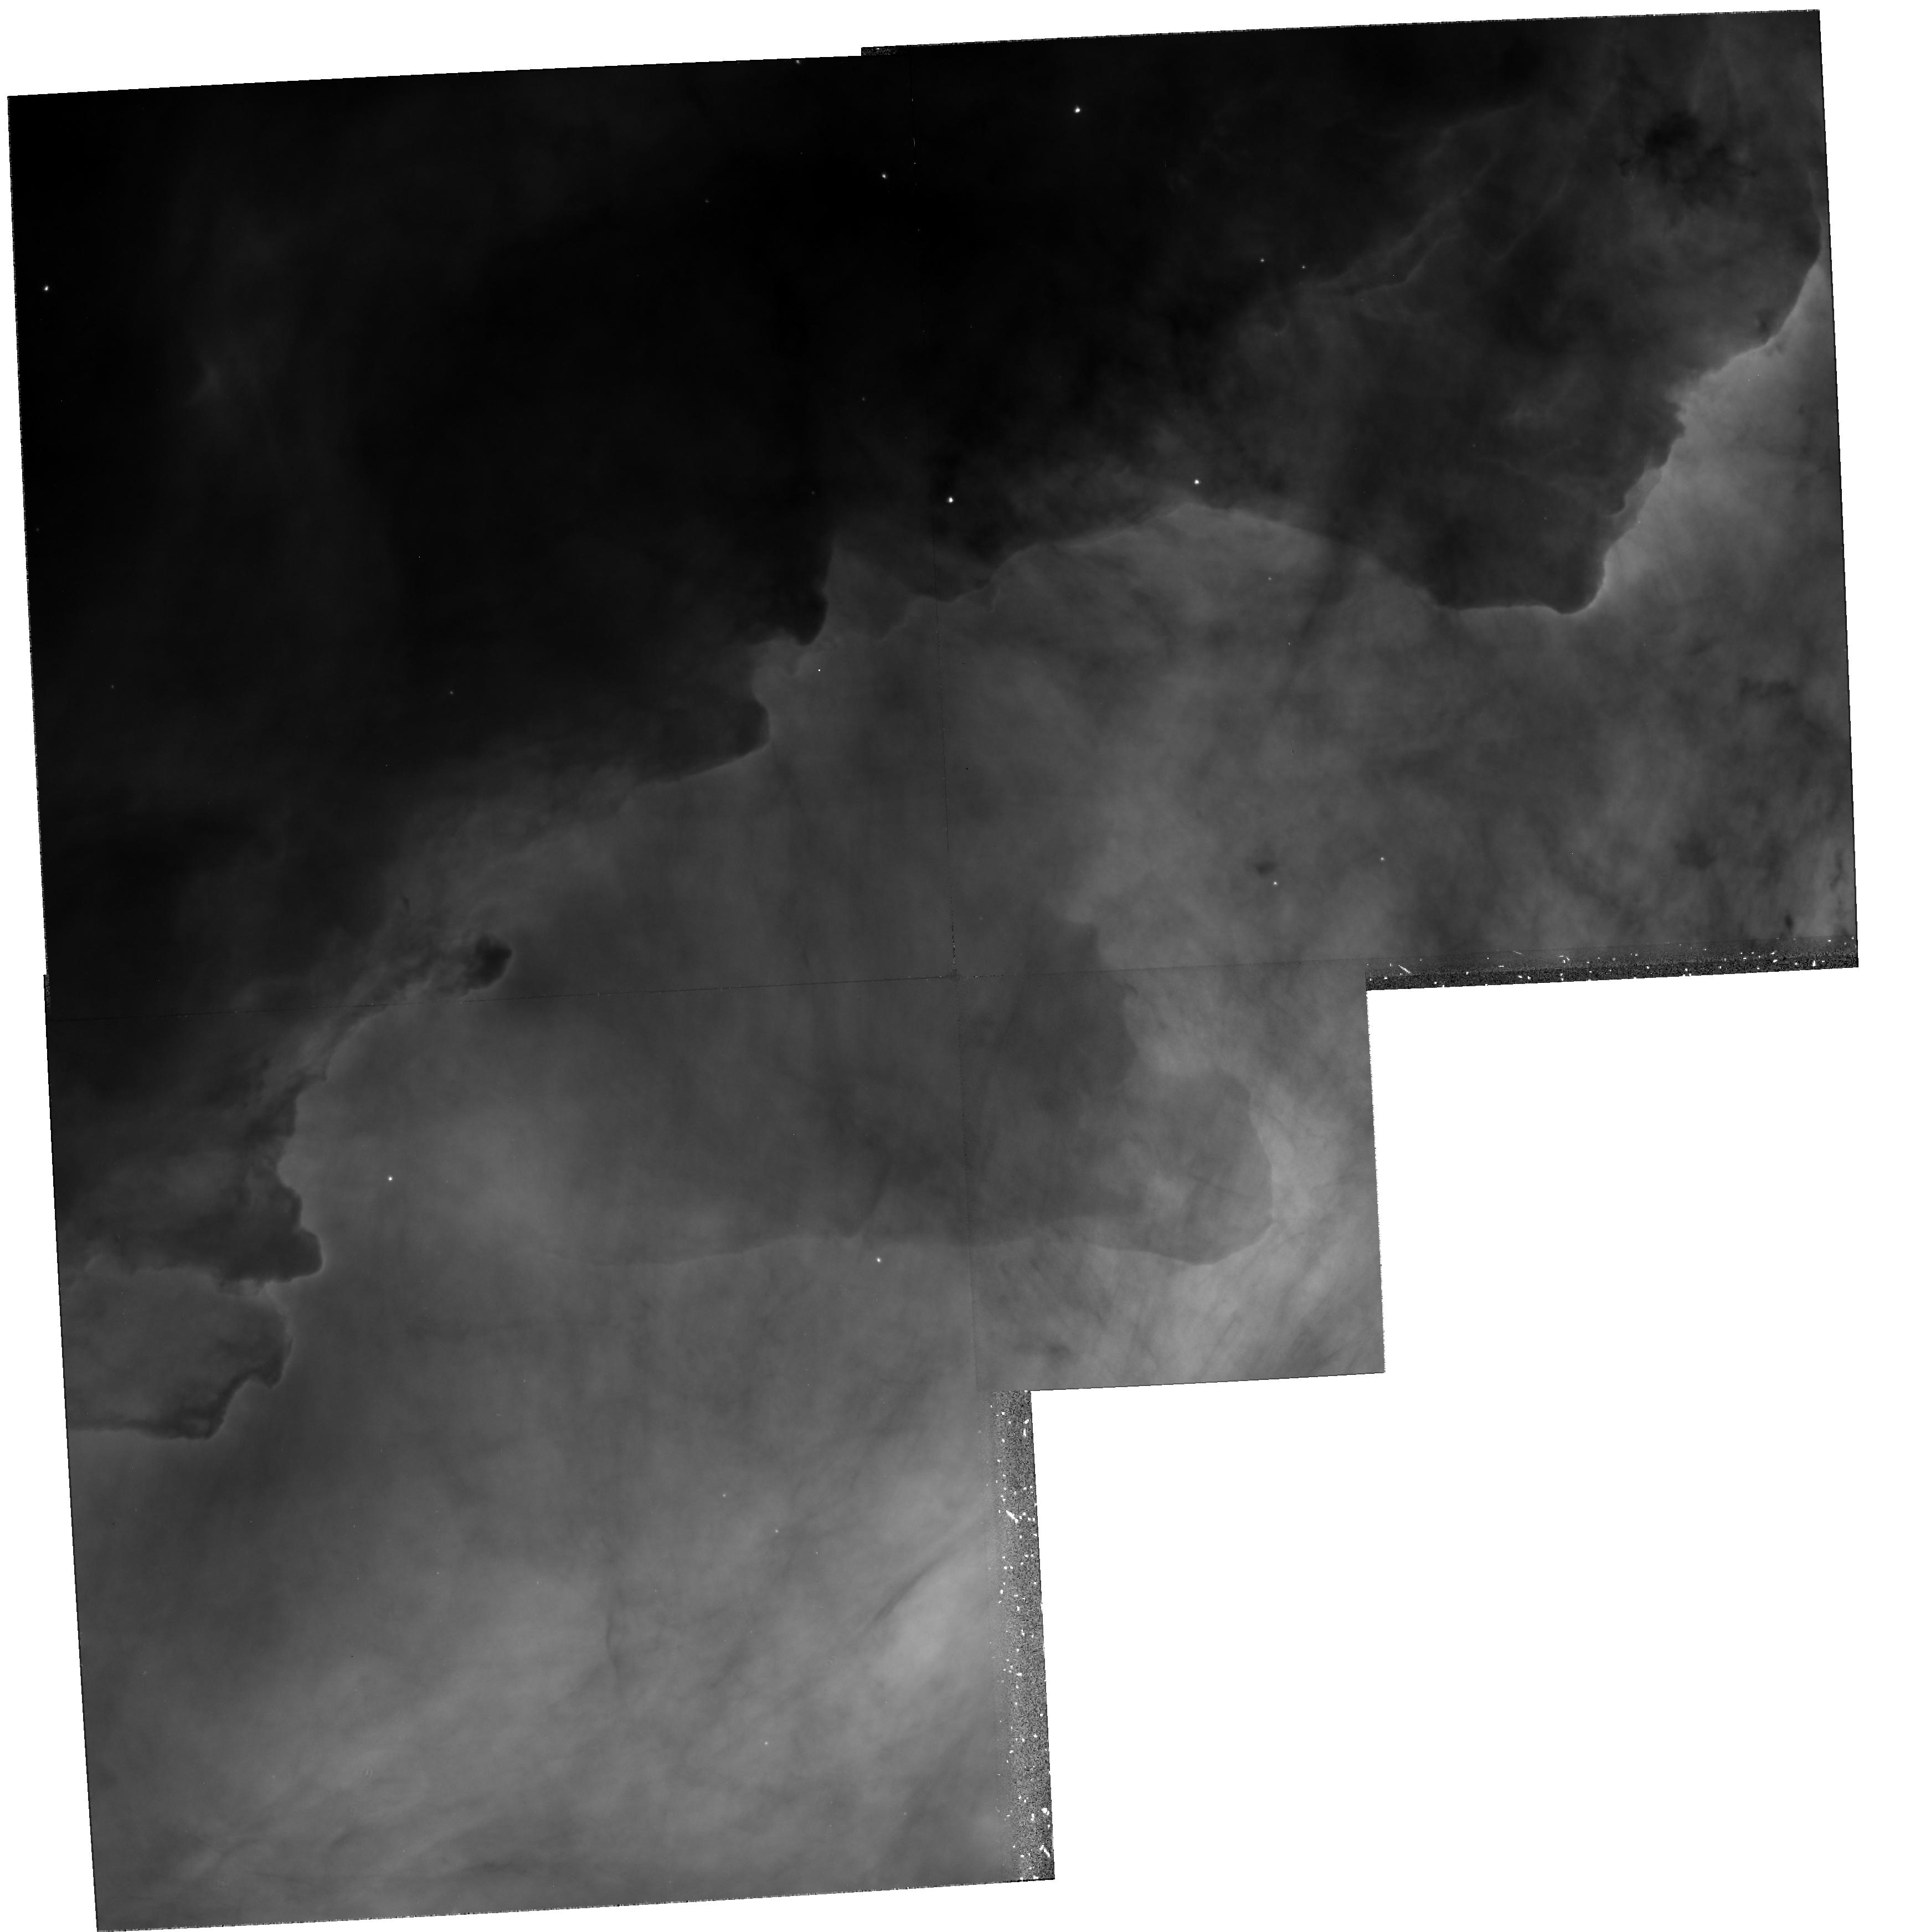
Target: M17
Instrument: WFPC2/PC
Filter: F656N
Exposure: 43 min
Observation ID: hst_6574_01_wfpc2_pc_f656n_u4xa01

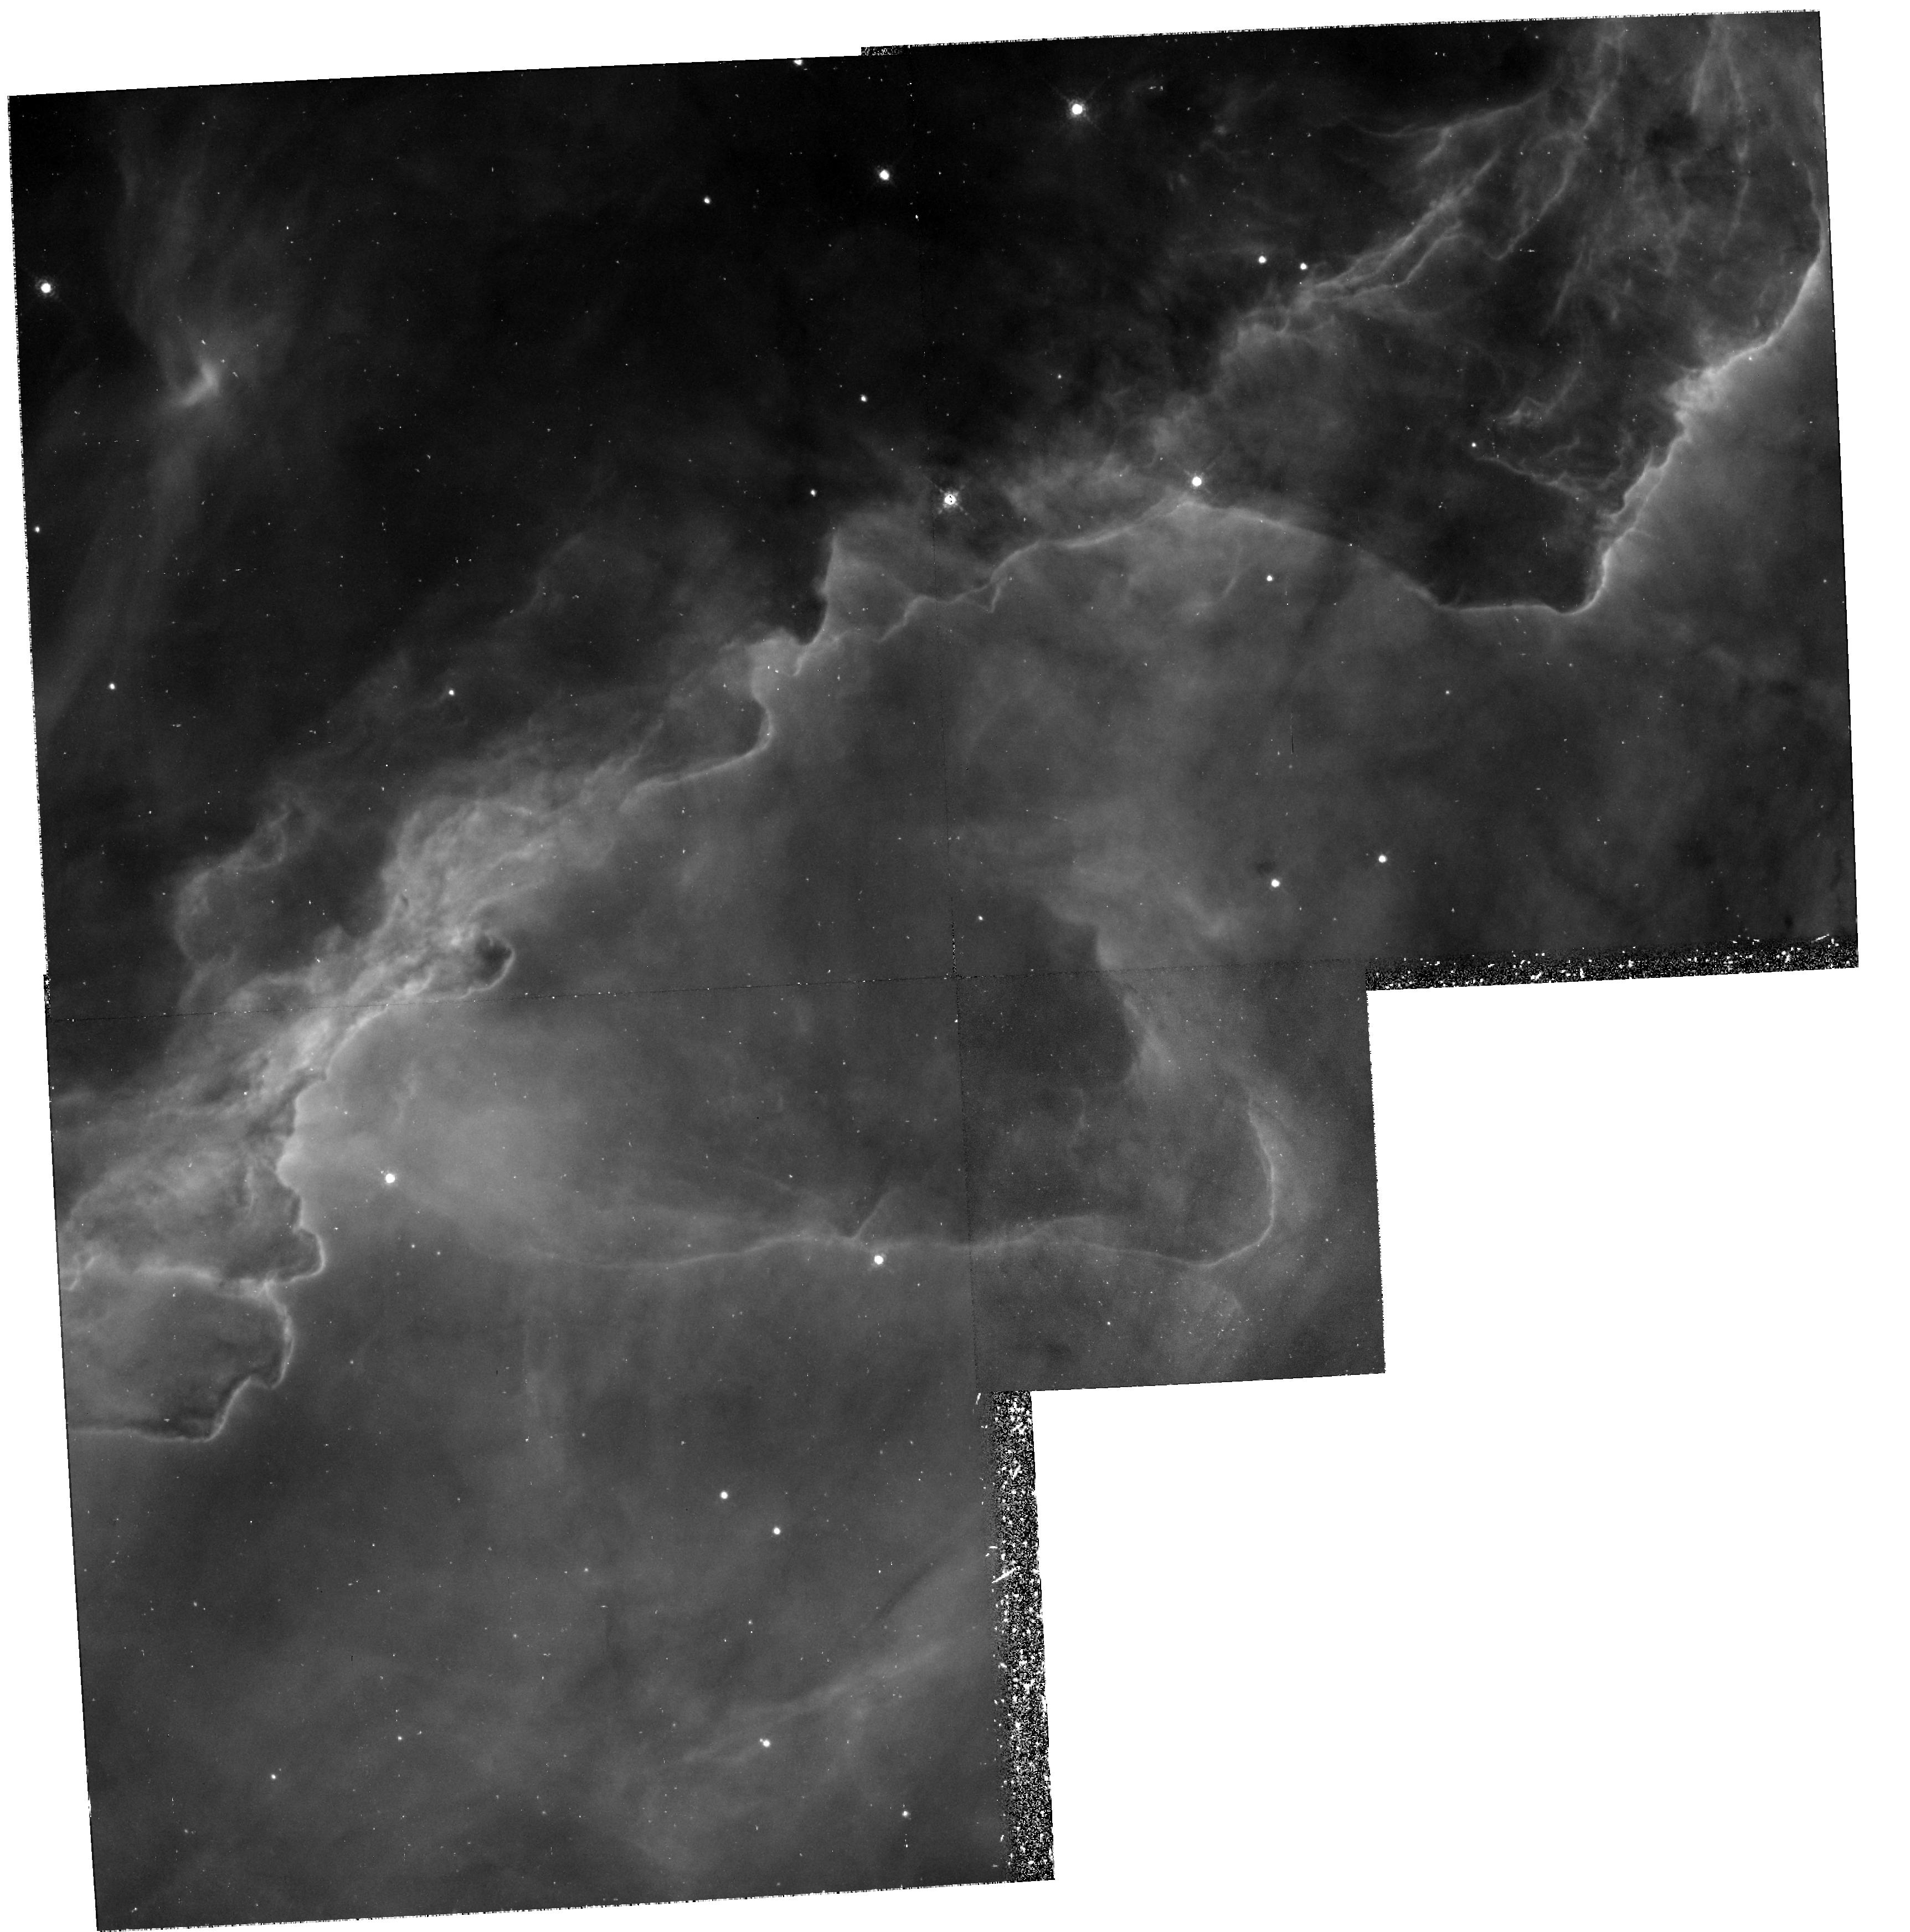
Target: M17
Instrument: WFPC2/PC
Filter: F673N
Exposure: 1.4 h
Observation ID: hst_6574_02_wfpc2_pc_f673n_u4xa02

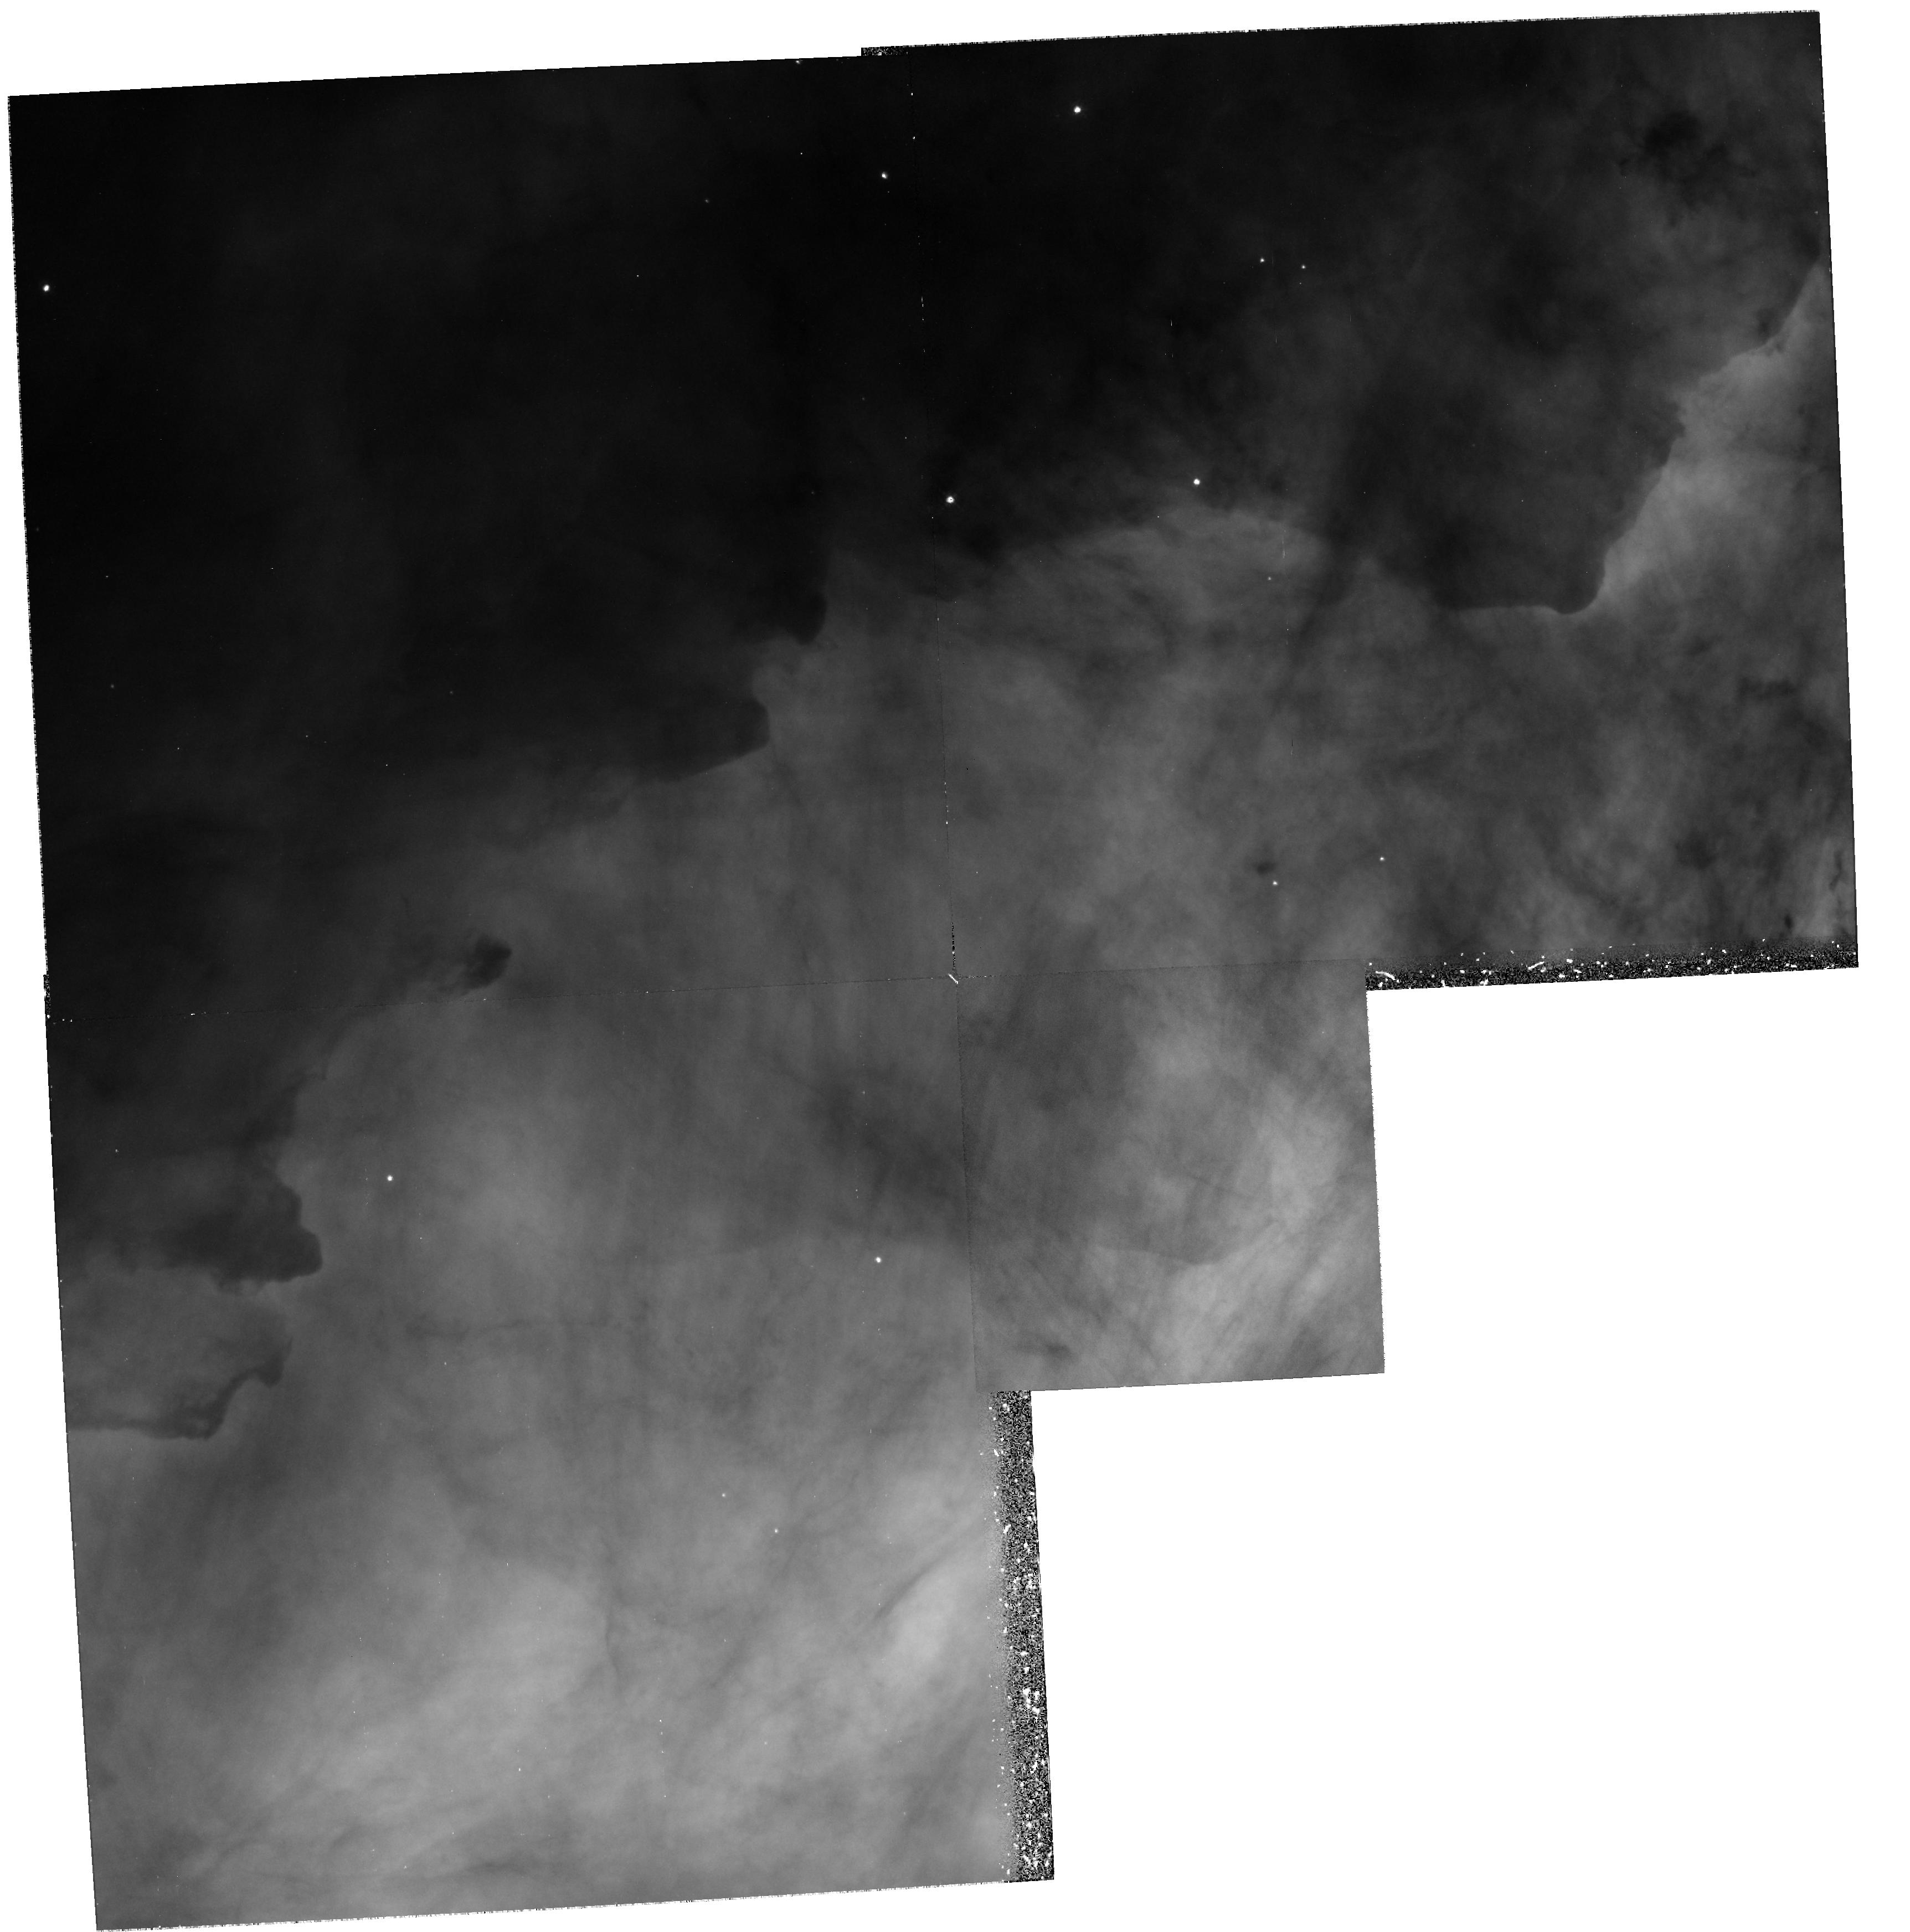
Target: M17
Instrument: WFPC2/PC
Filter: F502N
Exposure: 1.2 h
Observation ID: hst_6574_01_wfpc2_pc_f502n_u4xa01

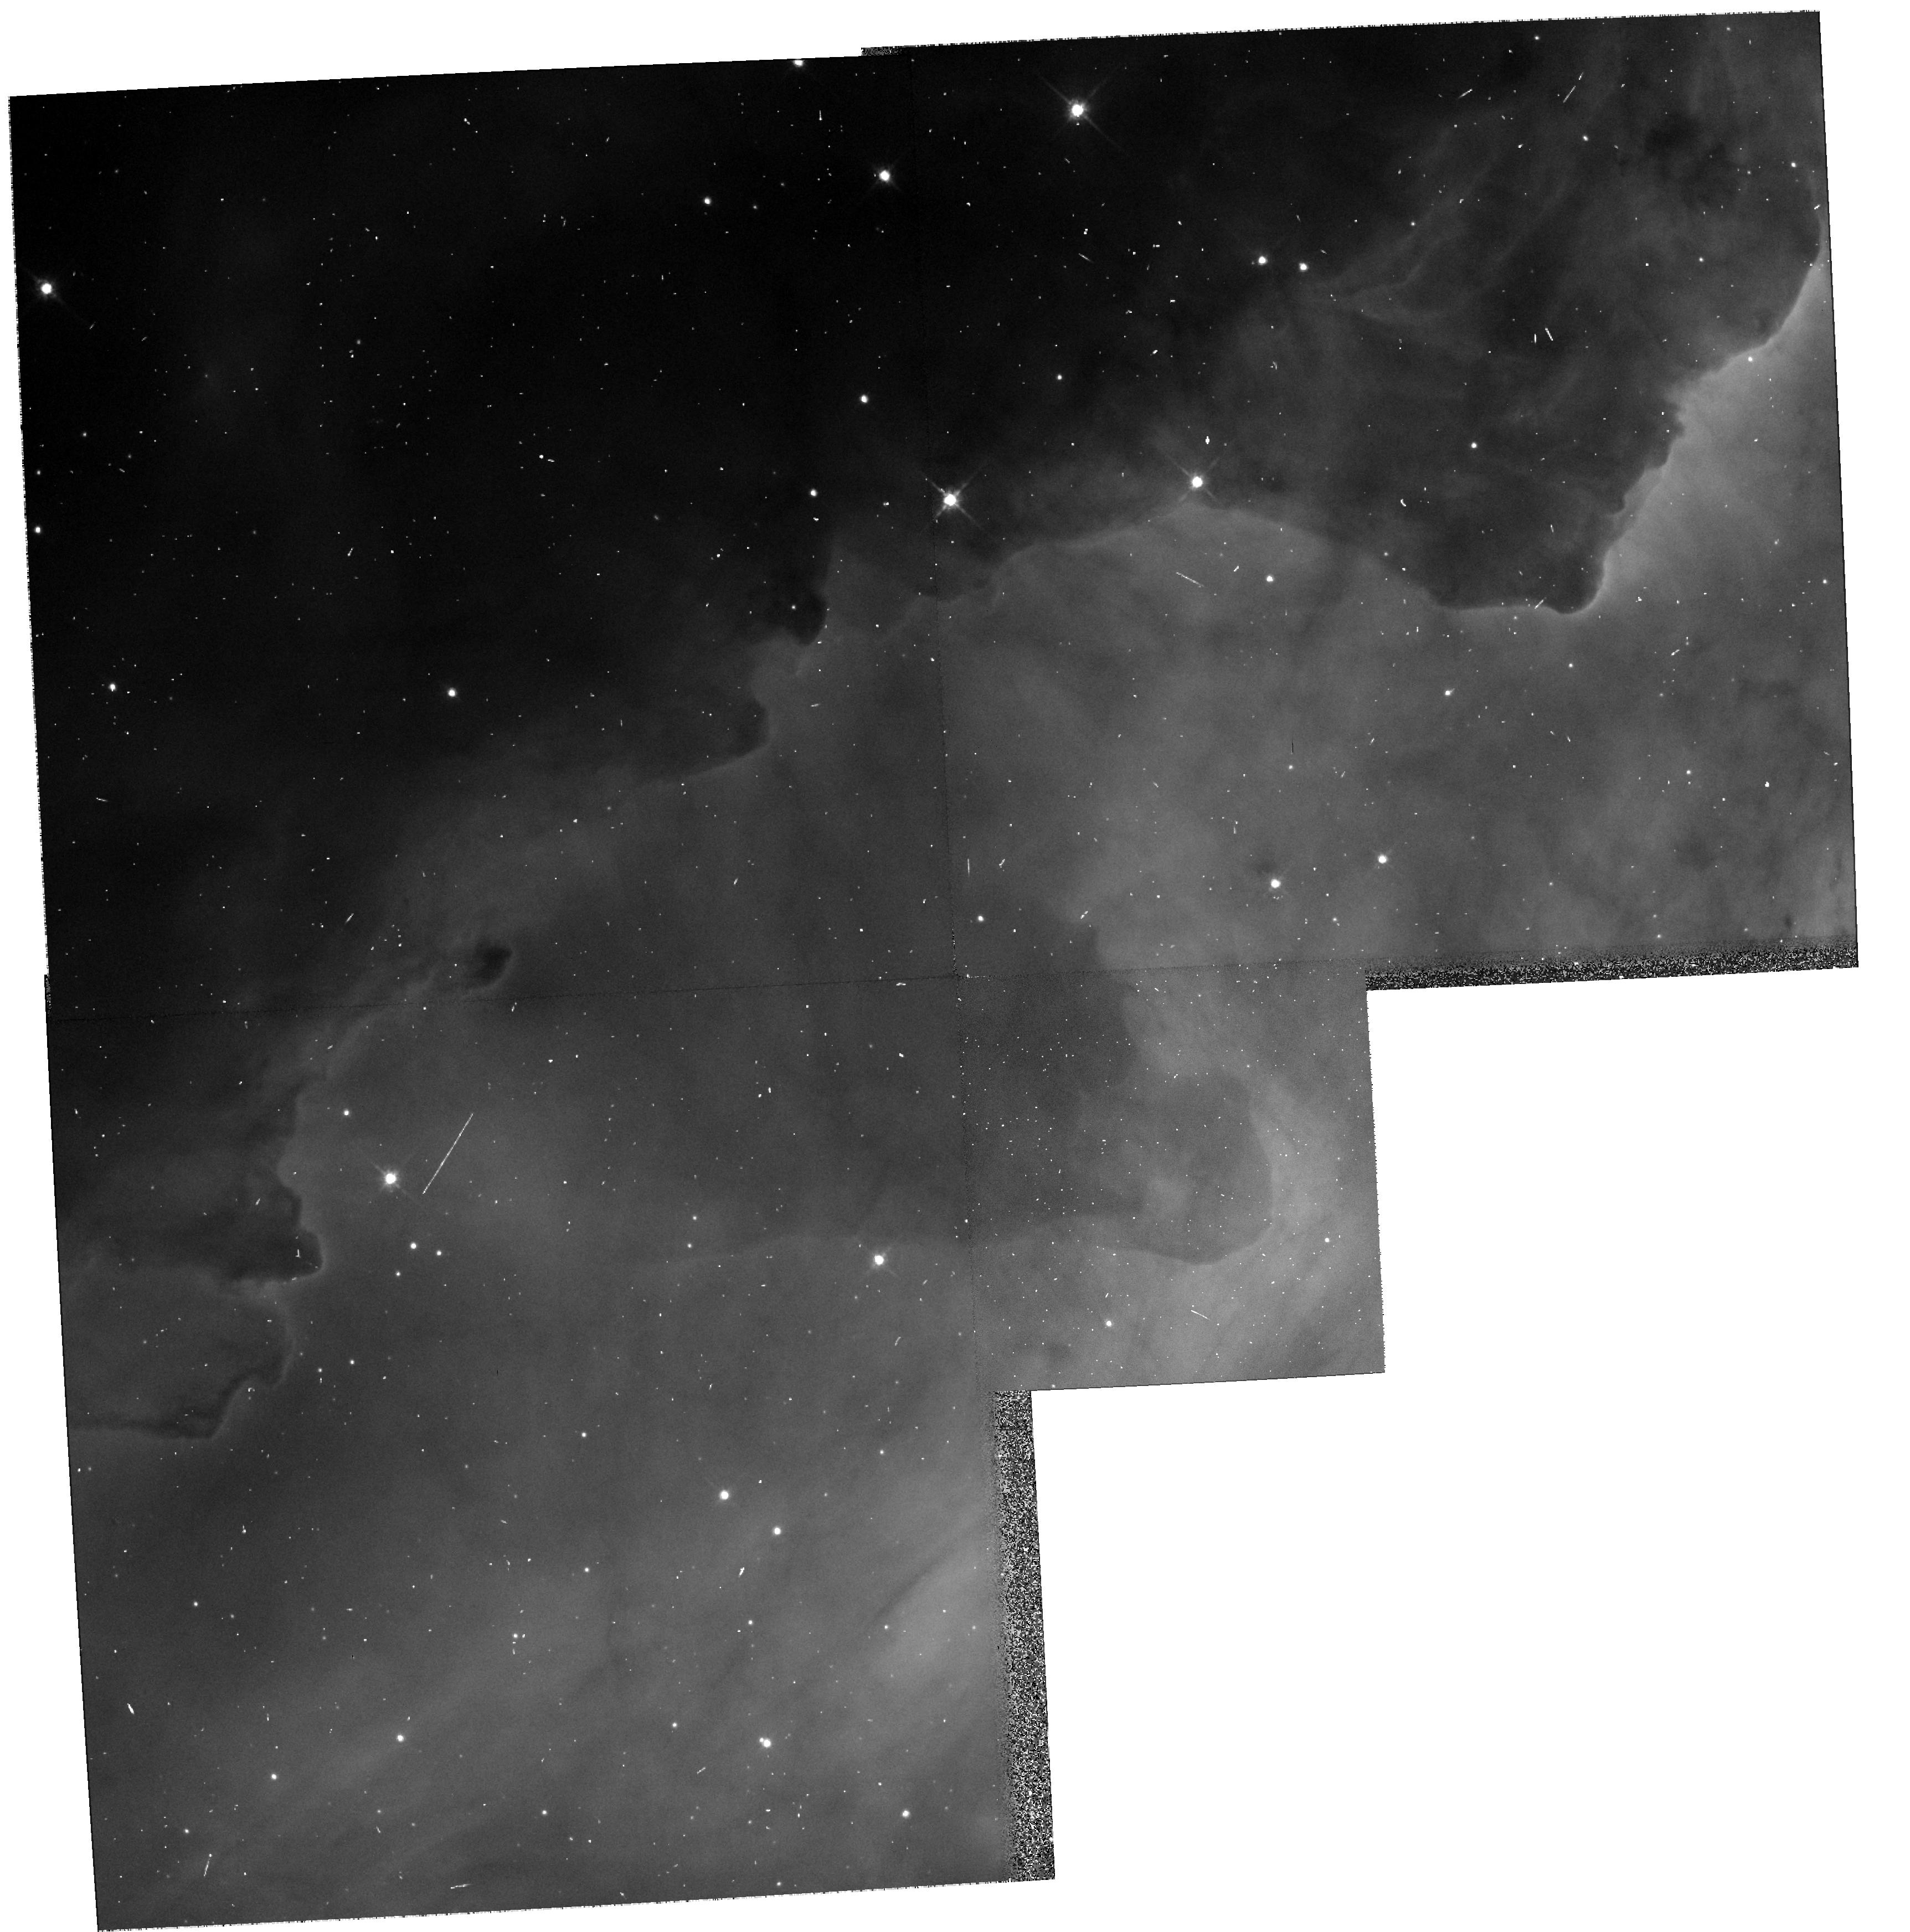
Target: M17
Instrument: WFPC2/PC
Filter: F814W
Exposure: 3 min
Observation ID: hst_6574_01_wfpc2_pc_f814w_u4xa01

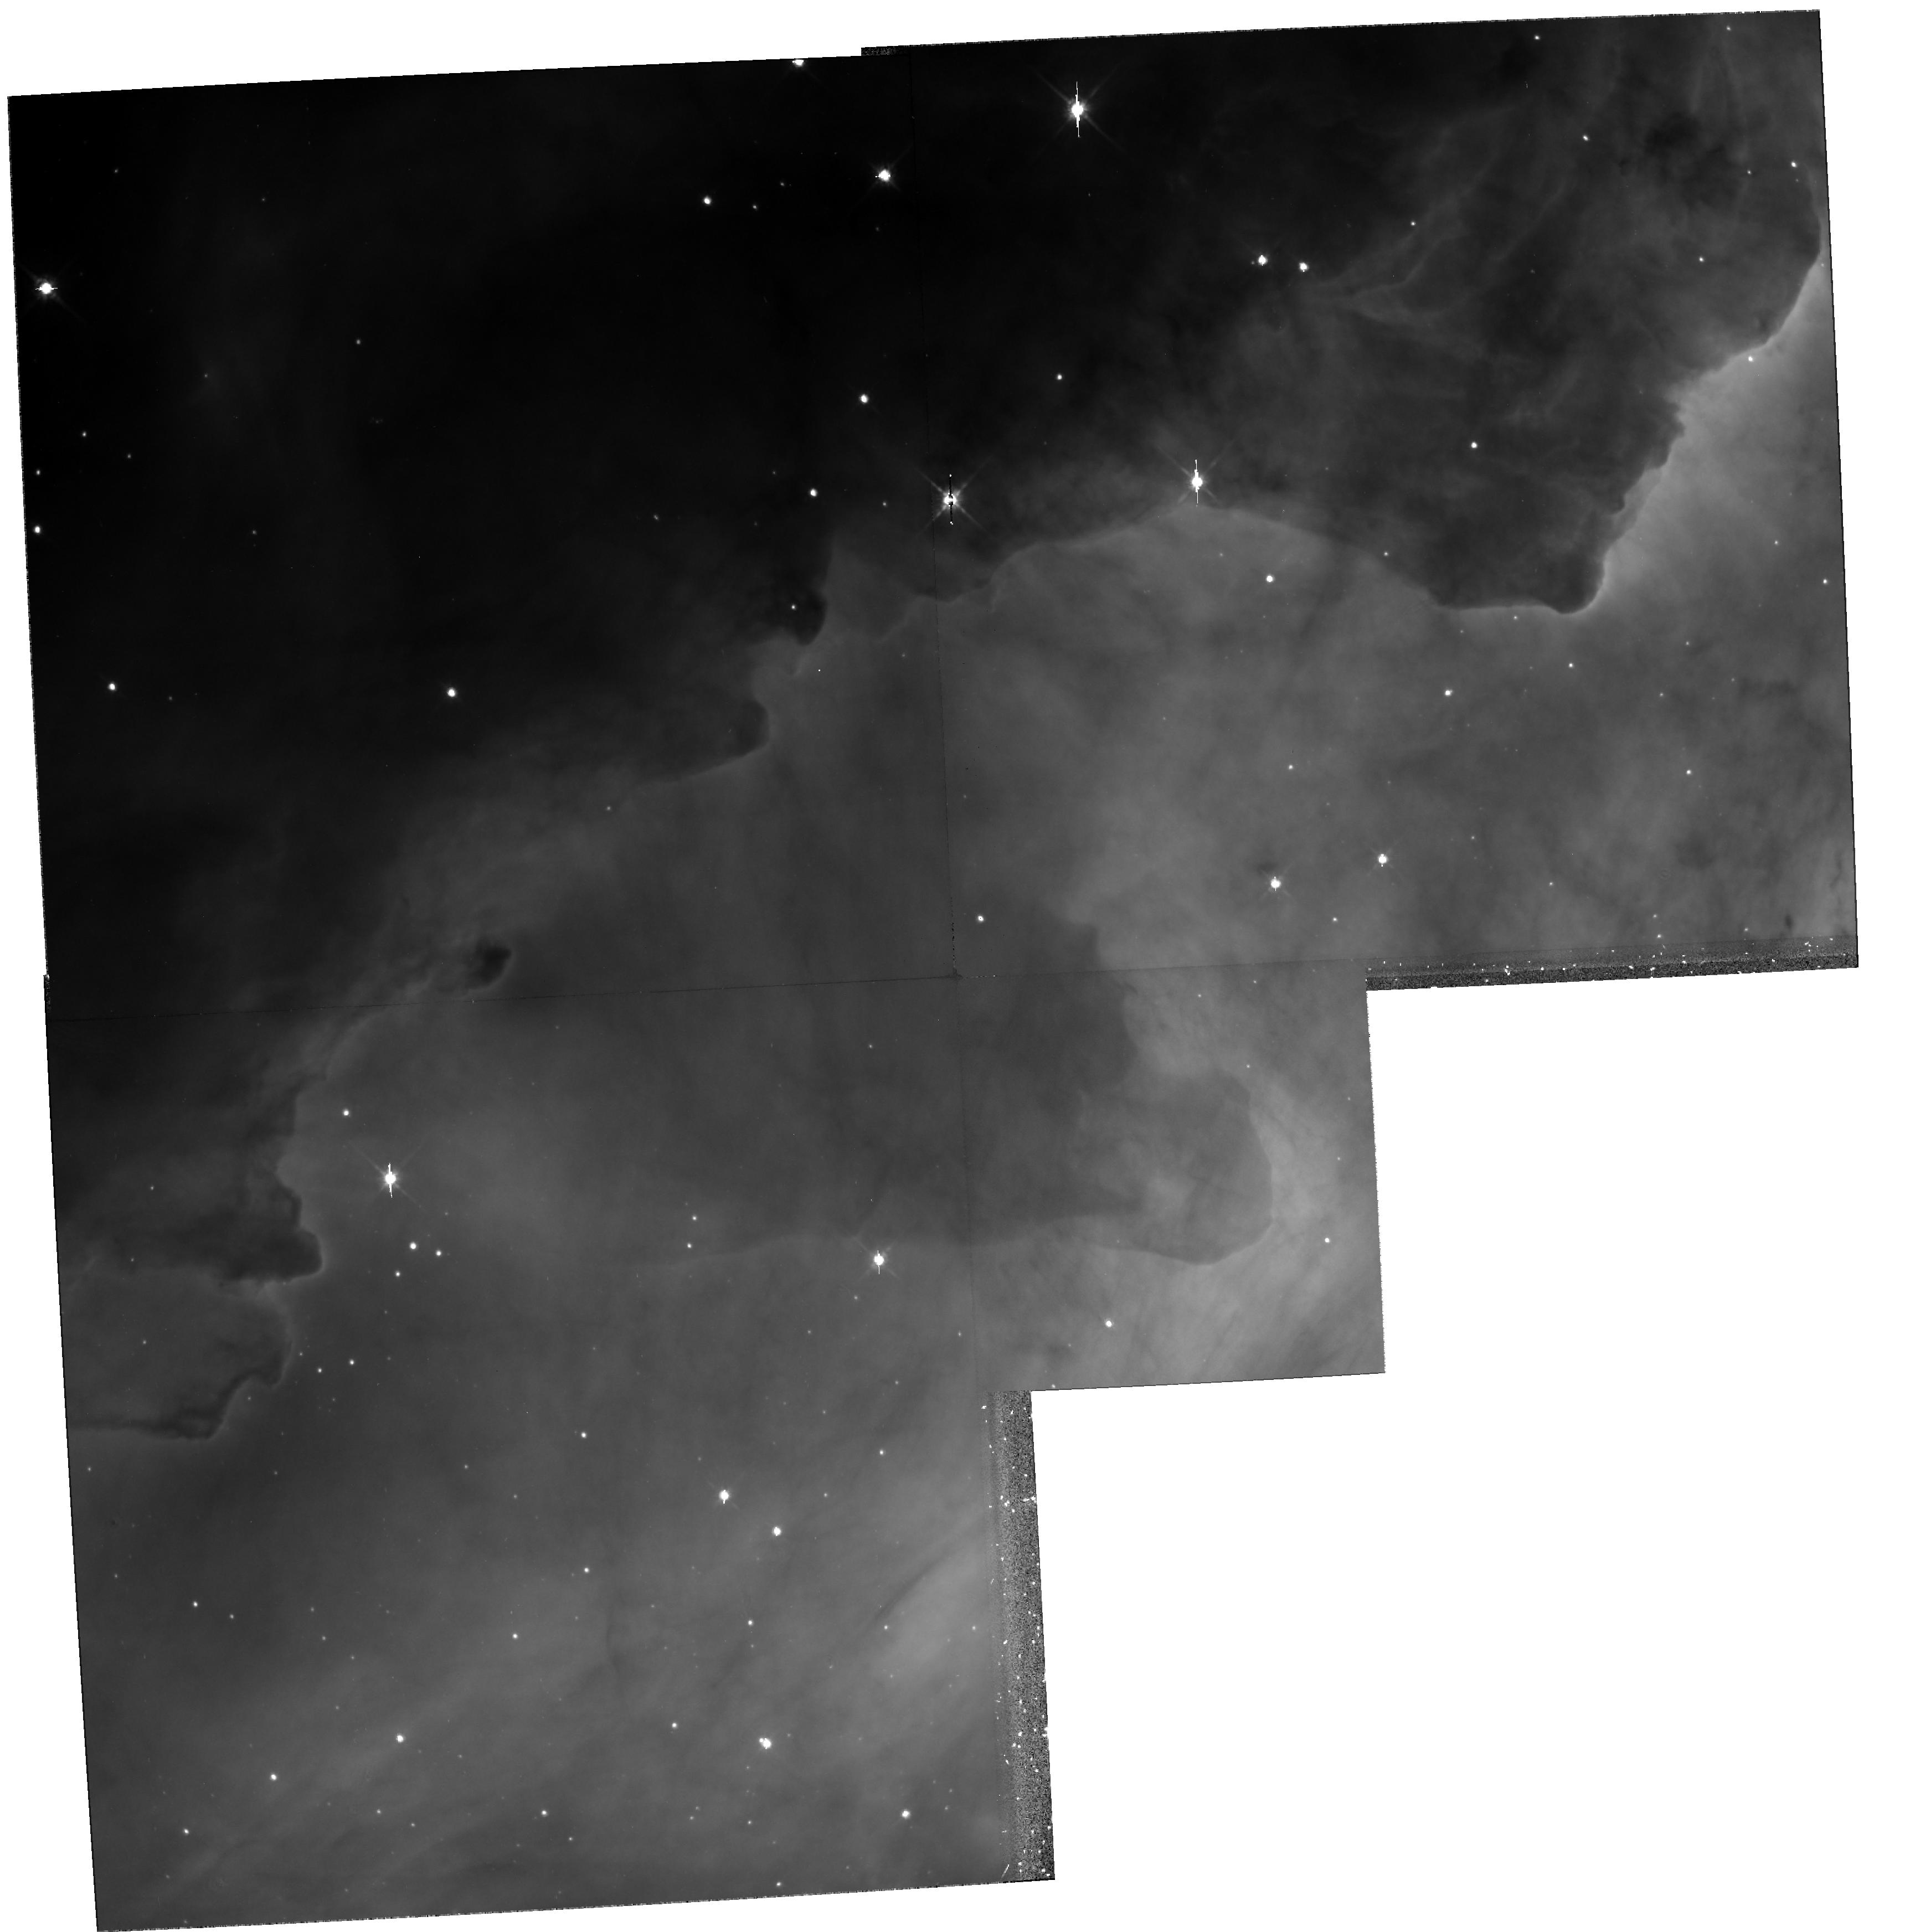
Target: M17
Instrument: WFPC2/PC
Filter: F814W
Exposure: 40 min
Observation ID: hst_6574_02_wfpc2_pc_f814w_u4xa02

Ionization Structure, Photoevaporation, and Star Formation in M17 (PI: Hester, Jeff J.)

Photoionization of photoevaporative flows provides a paradigm that ties the density, ionization, and dynamical structure of H II regions together in a single physical description (Hester et al. 1991a; Hester 1991). Such a model in principal removes much of the ambiguity in modeling of H II regions by providing a single prescription for calculating both the density and ionization structure of the region of emission. Recently Hester et al. (1995) successfully applied this model to WFPC2 observations of the H II region / molecular cloud interface in M16. In addition, we discovered over 50 small star forming globules being uncovered as the molecular material around them was evaporated. These objects call into question the ``evaporating disk'' interpretation of similar objects in M42. They also provide evidence of the role of photoevaporation in establishing the IMF in regions surrounding massive stars. In this proposal we request WFPC2 images of M17 to allow us to continue this work. These data will allow us to test the photoevaporative flow picture in a very different environment than M16, as well as continue the investigation of the interplay between massive stars and star formation in surrounding regions.